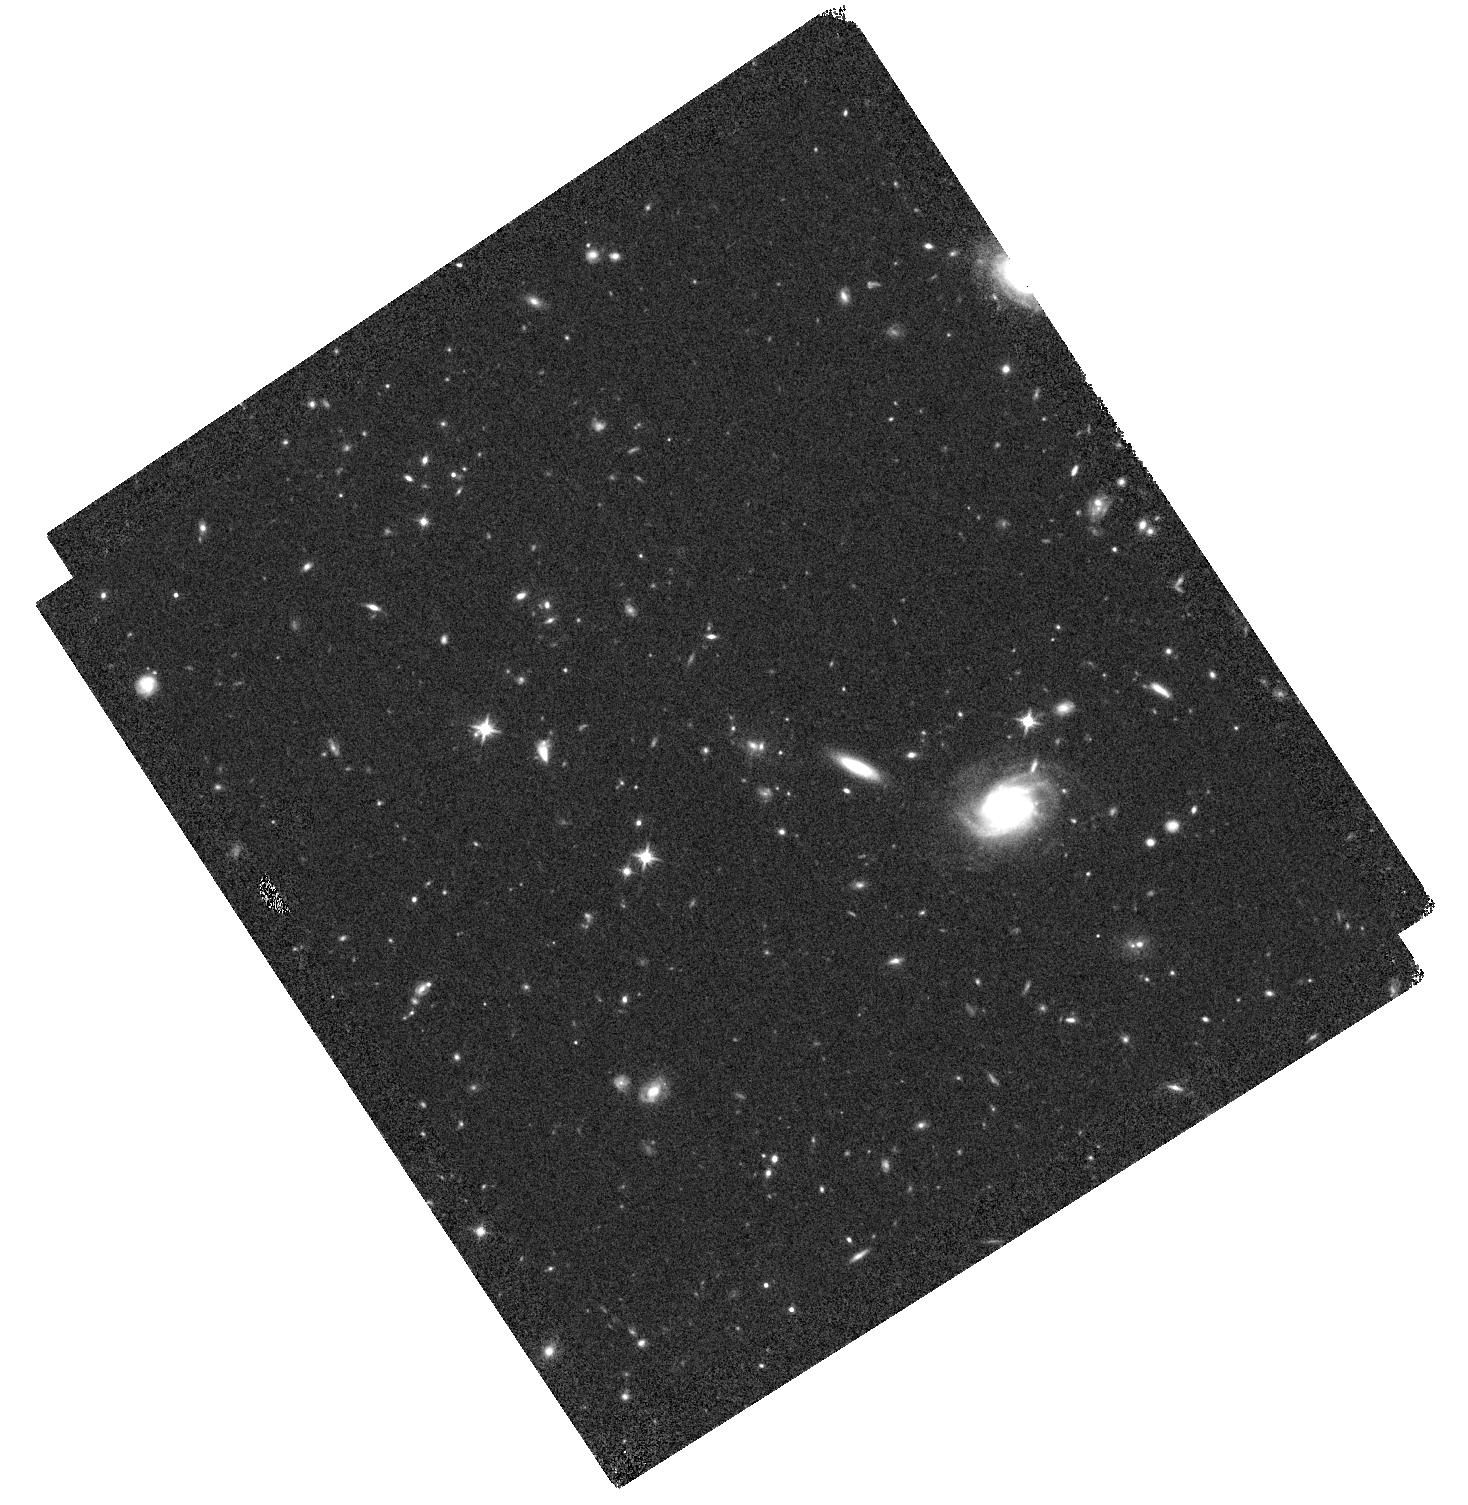
Target: IRC0222A. Instrument: WFC3/IR. Filter: F125W. Exposure: 22 min. Observation ID: hst_12896_04_wfc3_ir_f125w_ic1404

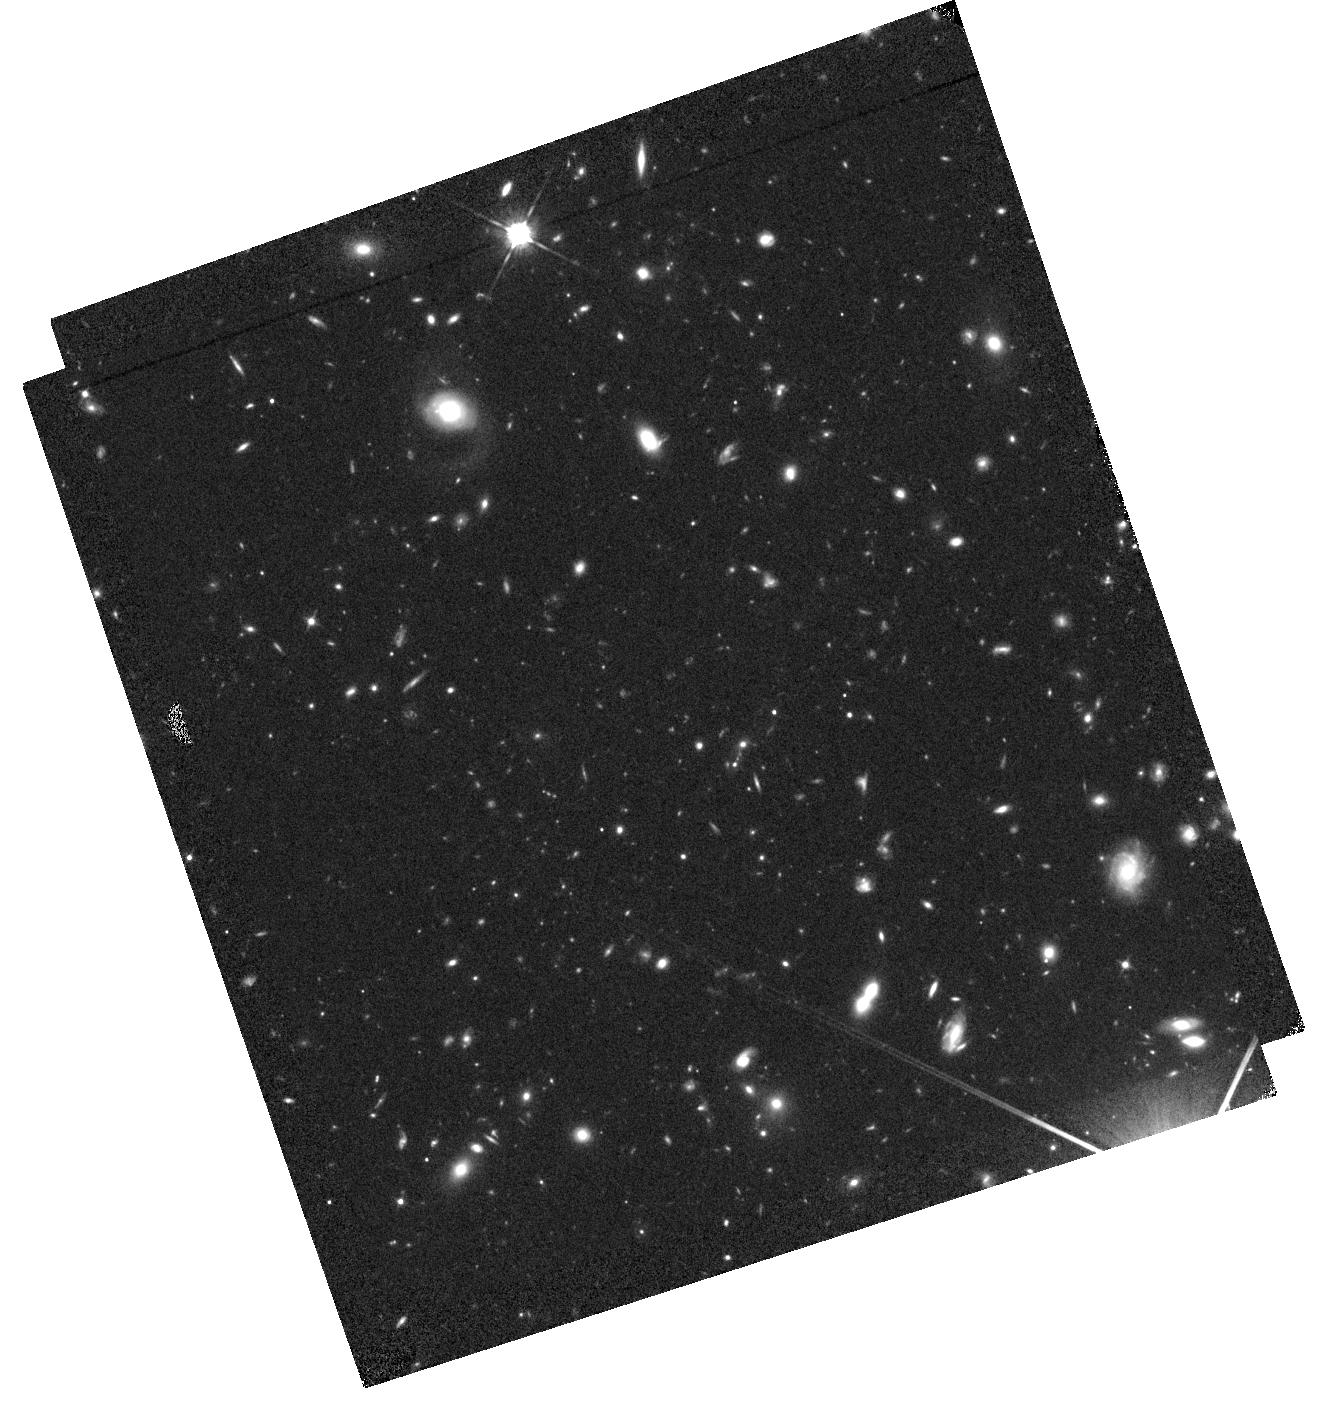
Target: IRC0222B. Instrument: WFC3/IR. Filter: F105W. Exposure: 36 min. Observation ID: hst_12896_11_wfc3_ir_f105w_ic1411

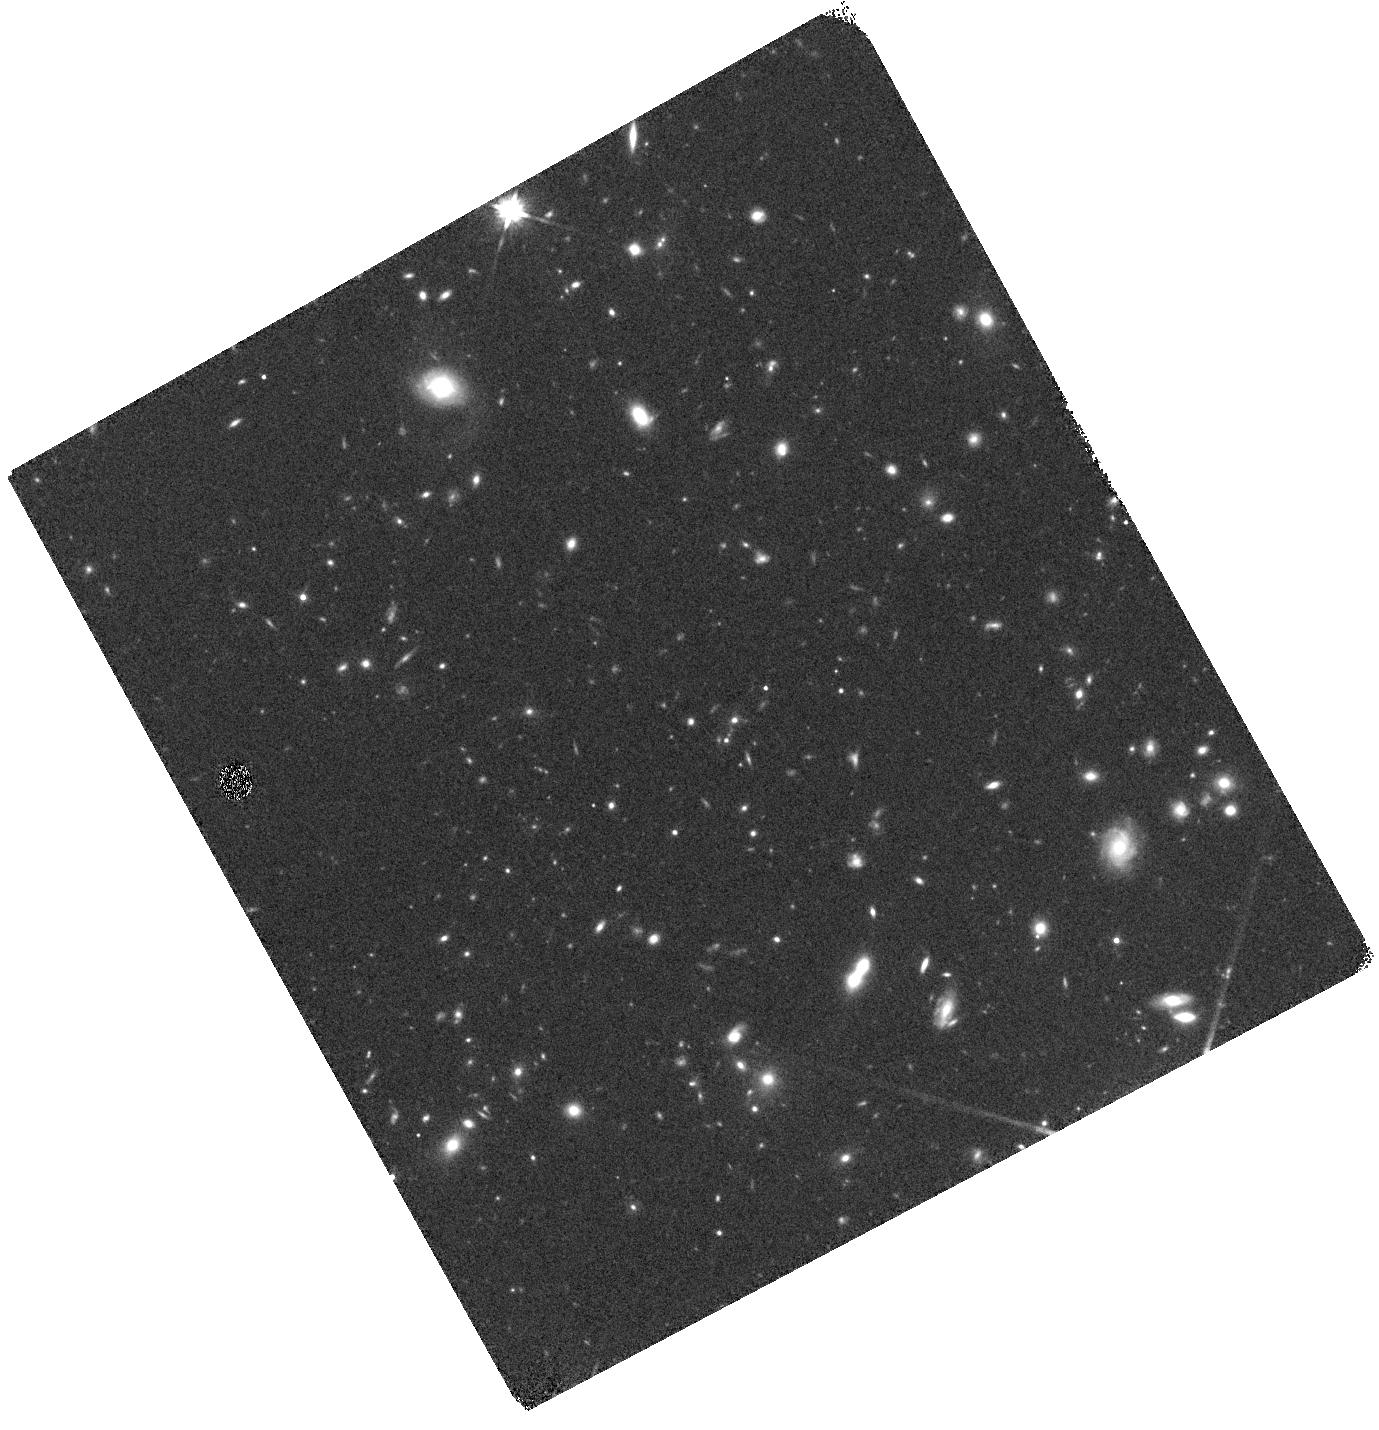
Target: IRC0222B. Instrument: WFC3/IR. Filter: F140W. Exposure: 12 min. Observation ID: hst_12896_10_wfc3_ir_f140w_ic1410

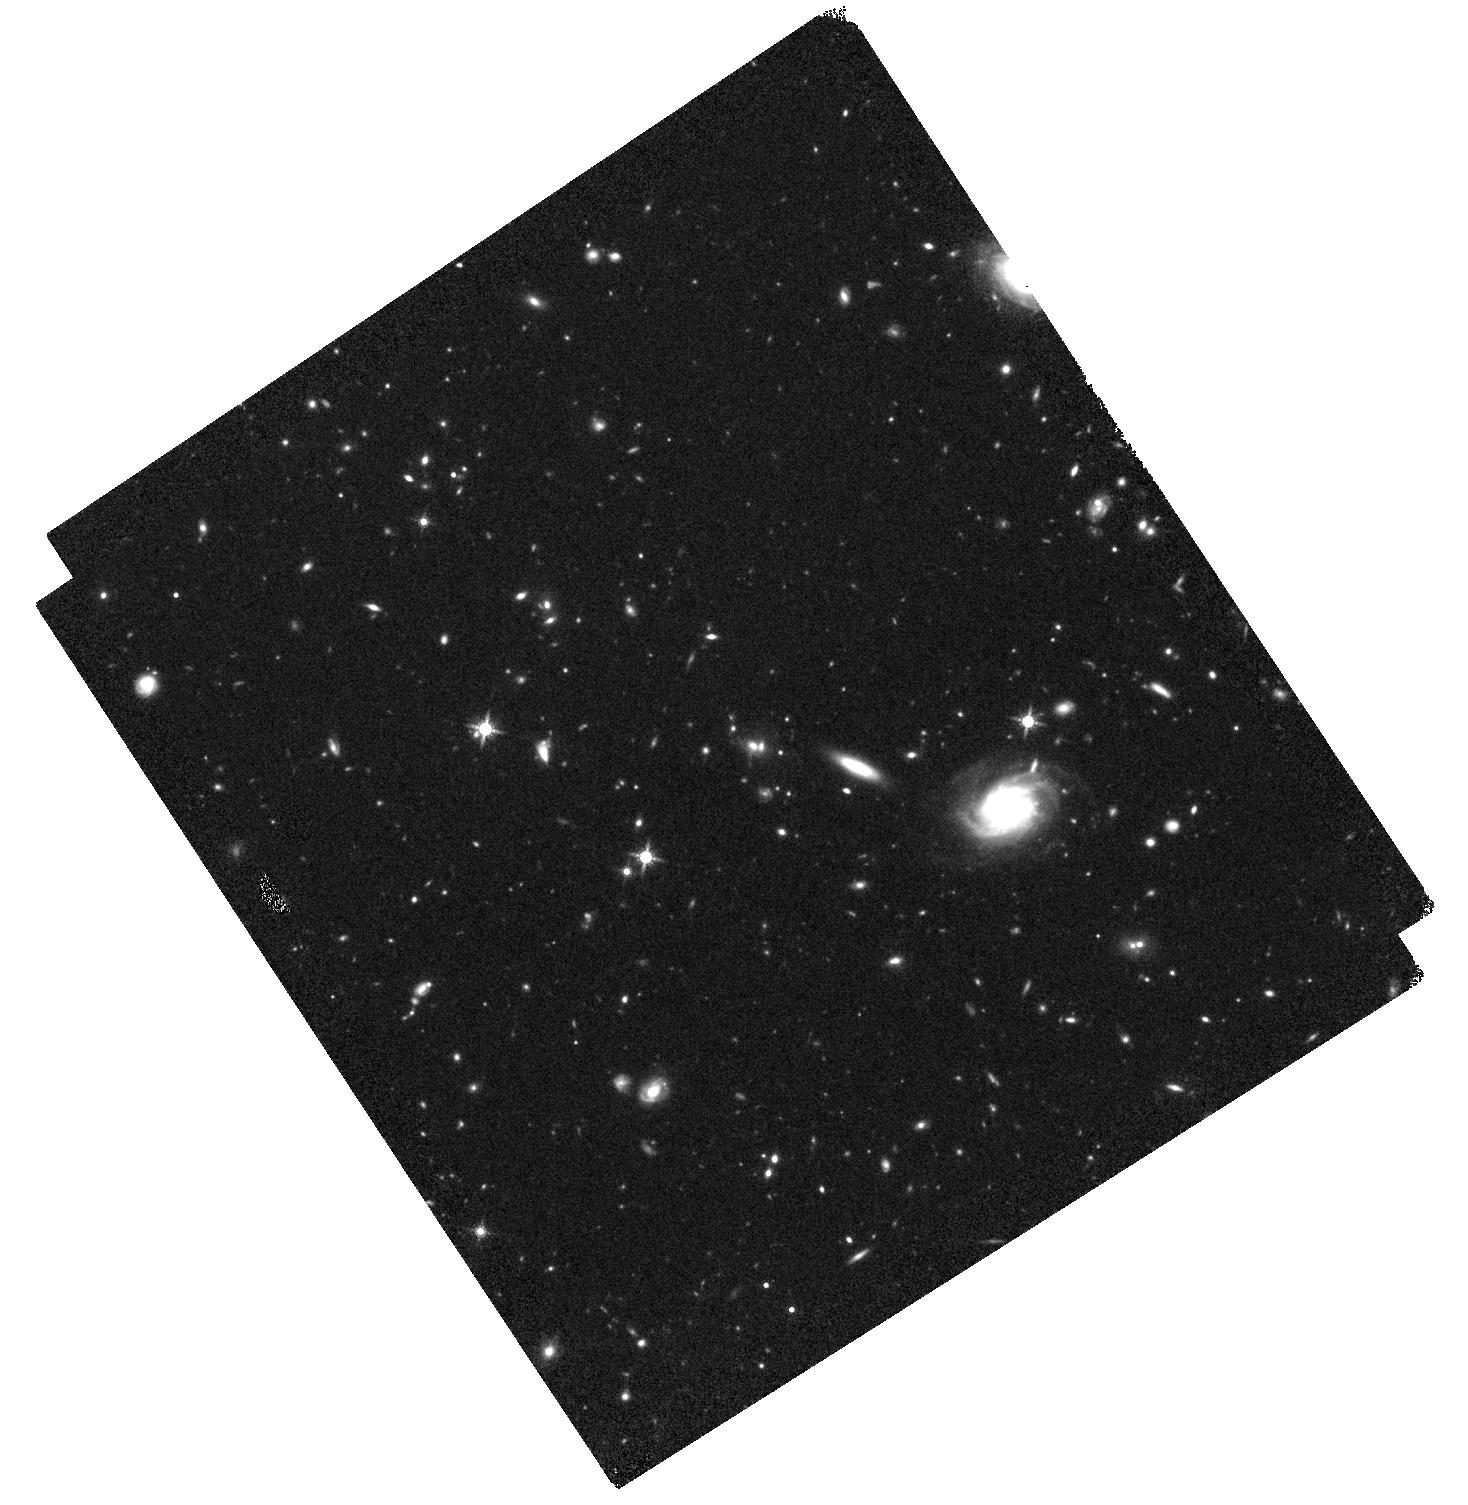
Target: IRC0222A. Instrument: WFC3/IR. Filter: F160W. Exposure: 44 min. Observation ID: hst_12896_04_wfc3_ir_f160w_ic1404

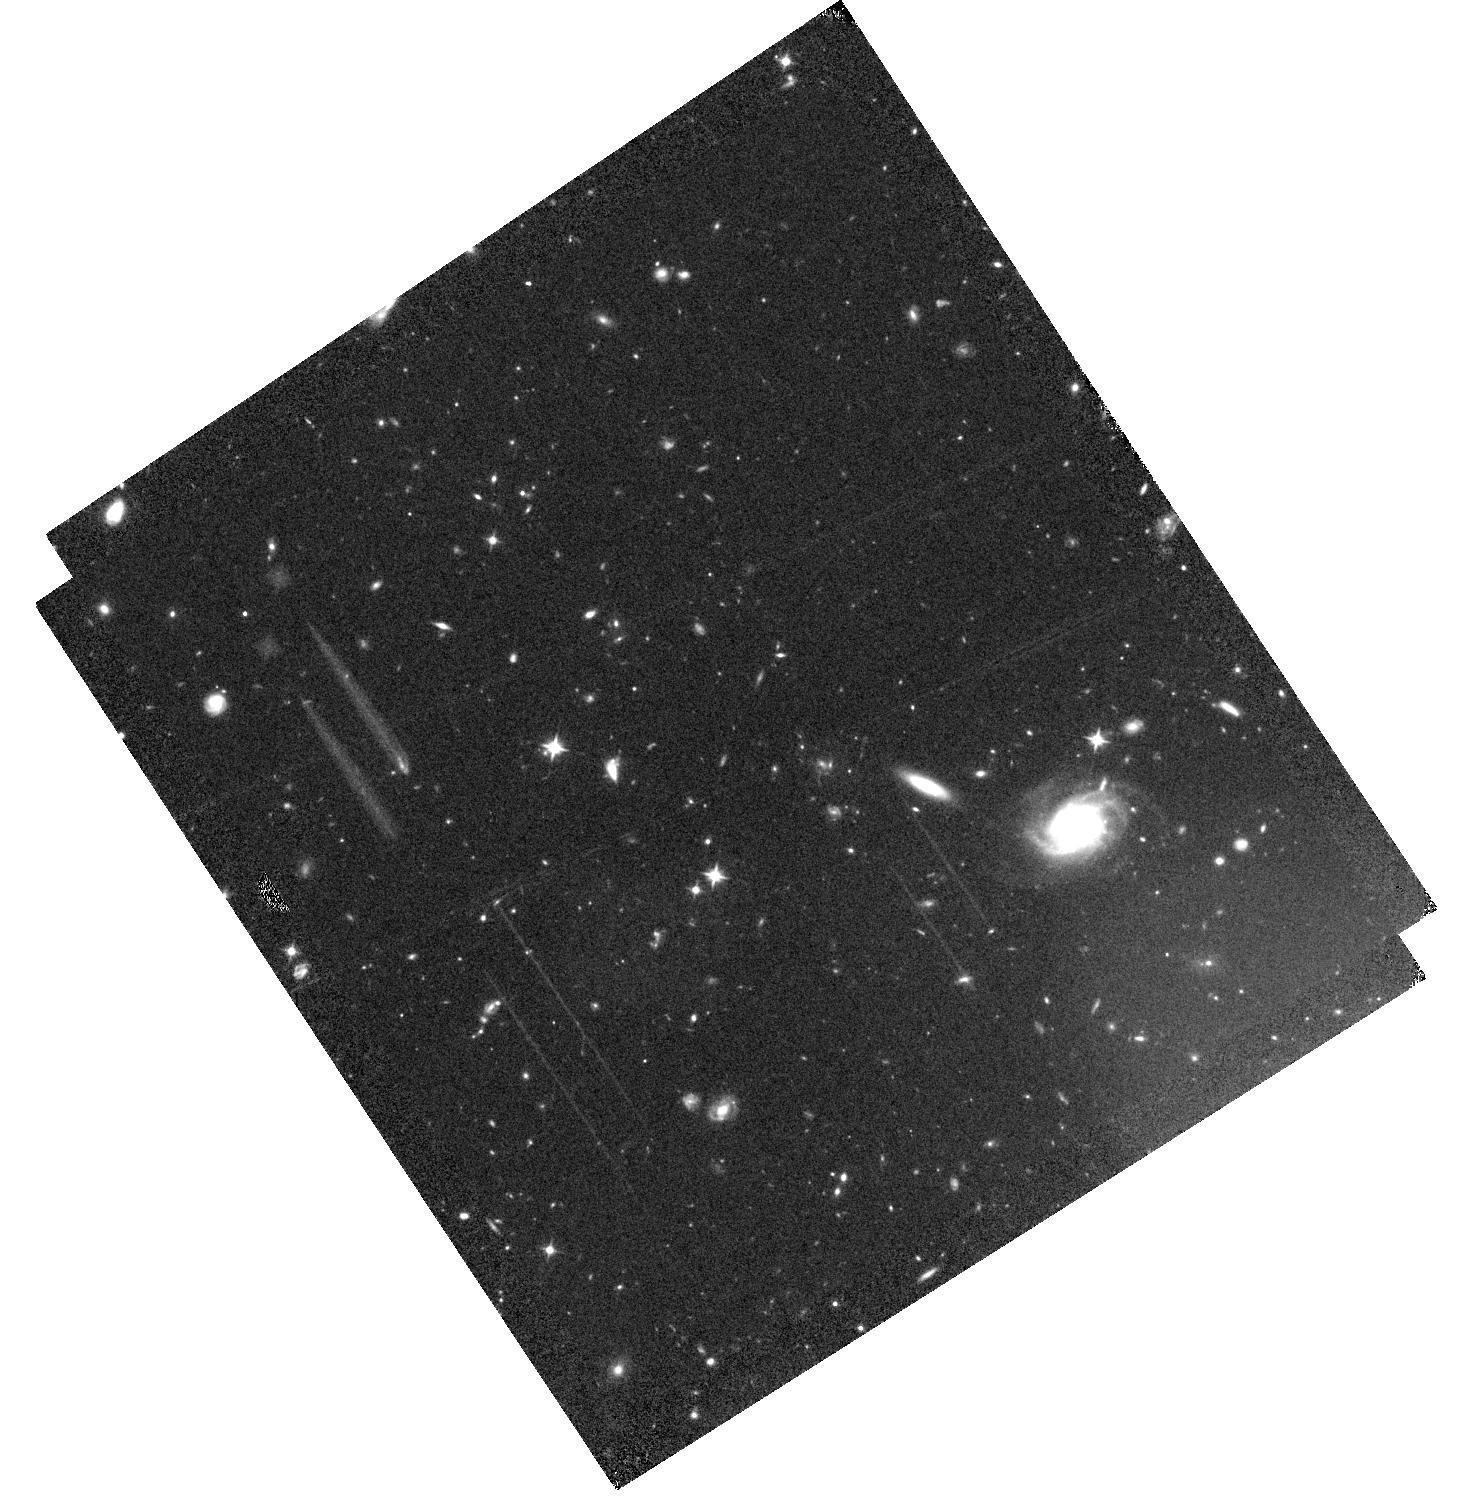
Target: IRC0222A. Instrument: WFC3/IR. Filter: F105W. Exposure: 36 min. Observation ID: hst_12896_03_wfc3_ir_f105w_ic1403

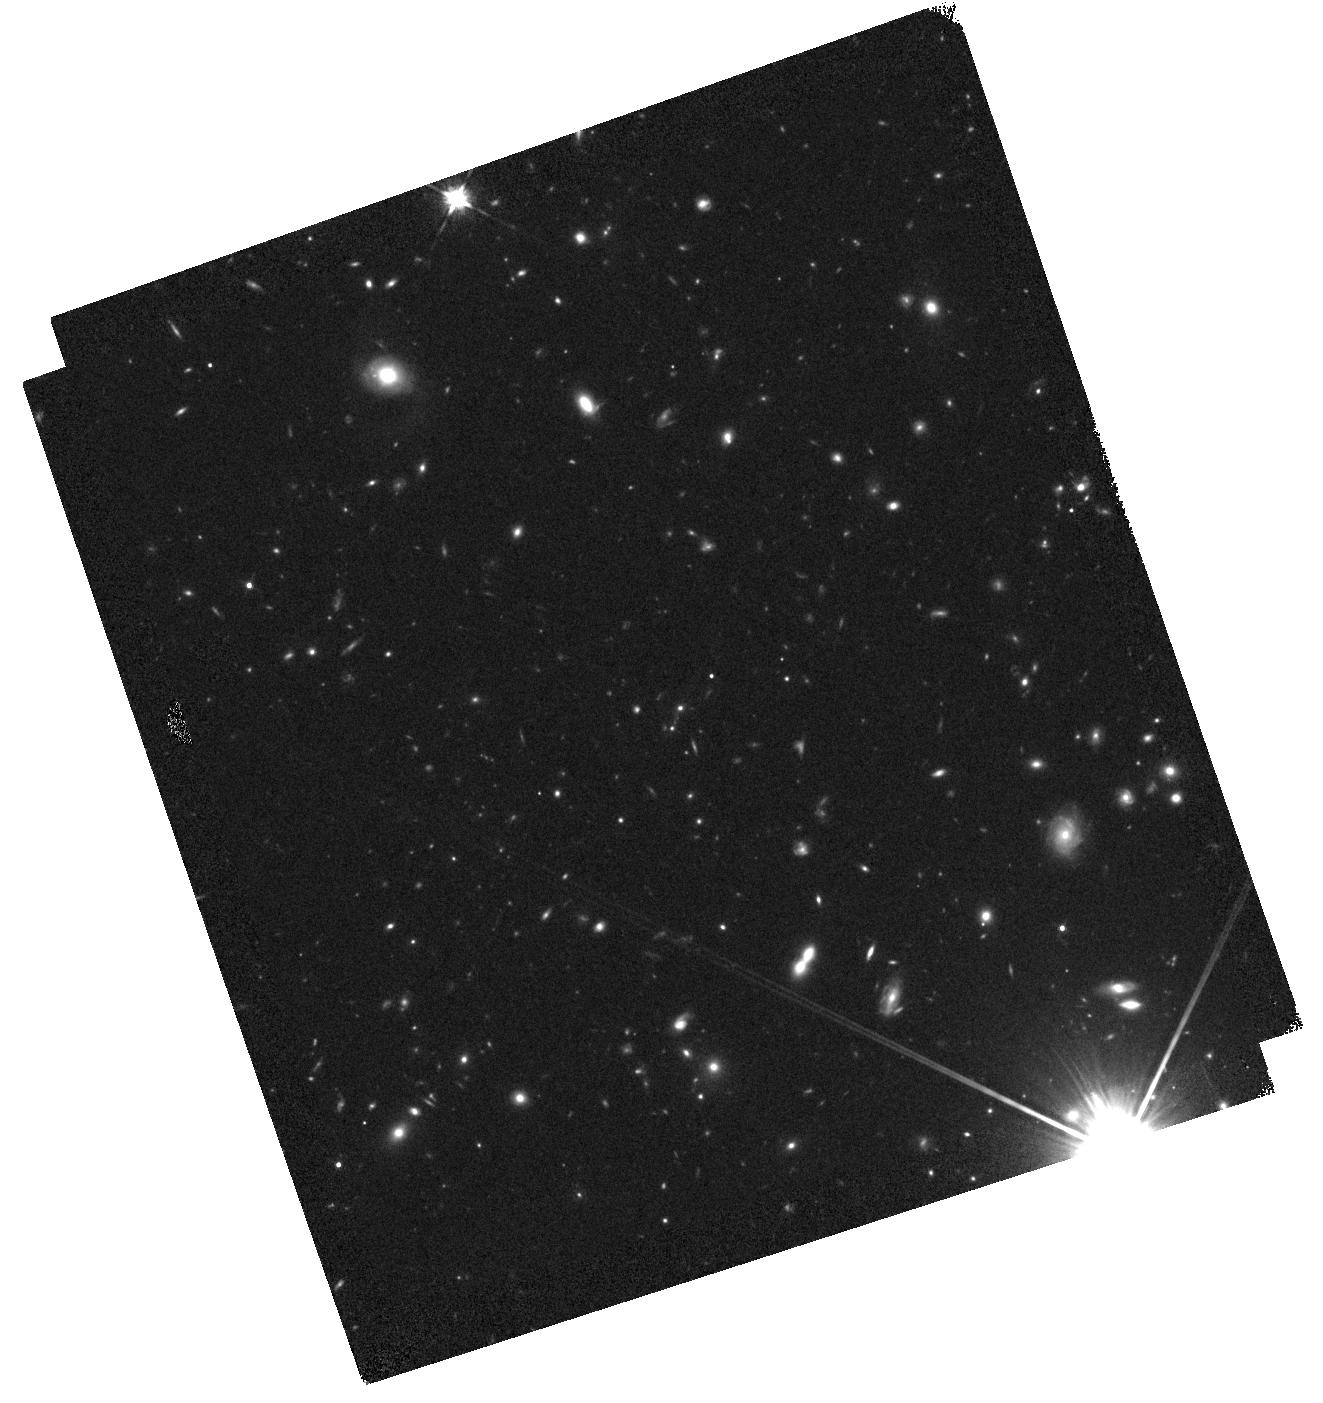
Target: IRC0222B. Instrument: WFC3/IR. Filter: F125W. Exposure: 22 min. Observation ID: hst_12896_12_wfc3_ir_f125w_ic1412

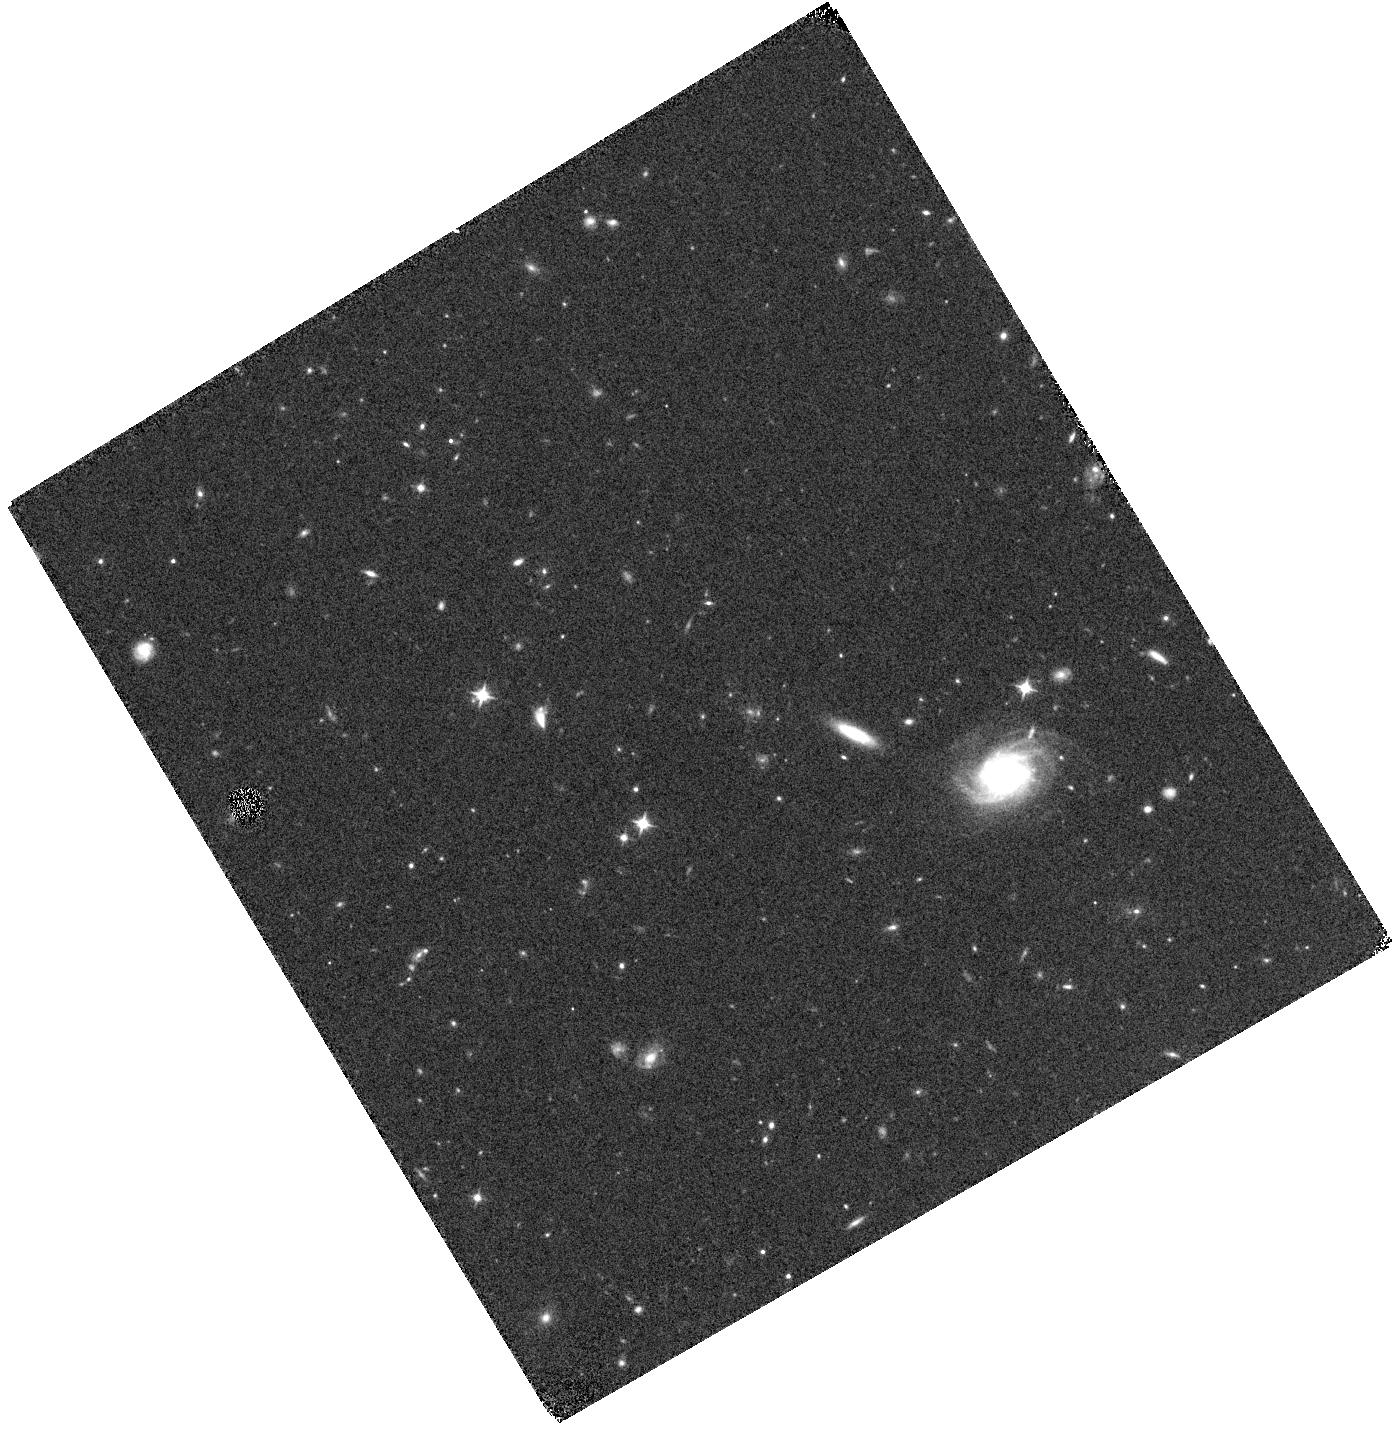
Target: IRC0222A. Instrument: WFC3/IR. Filter: F105W. Exposure: 15 min. Observation ID: hst_12896_13_wfc3_ir_f105w_ic1413

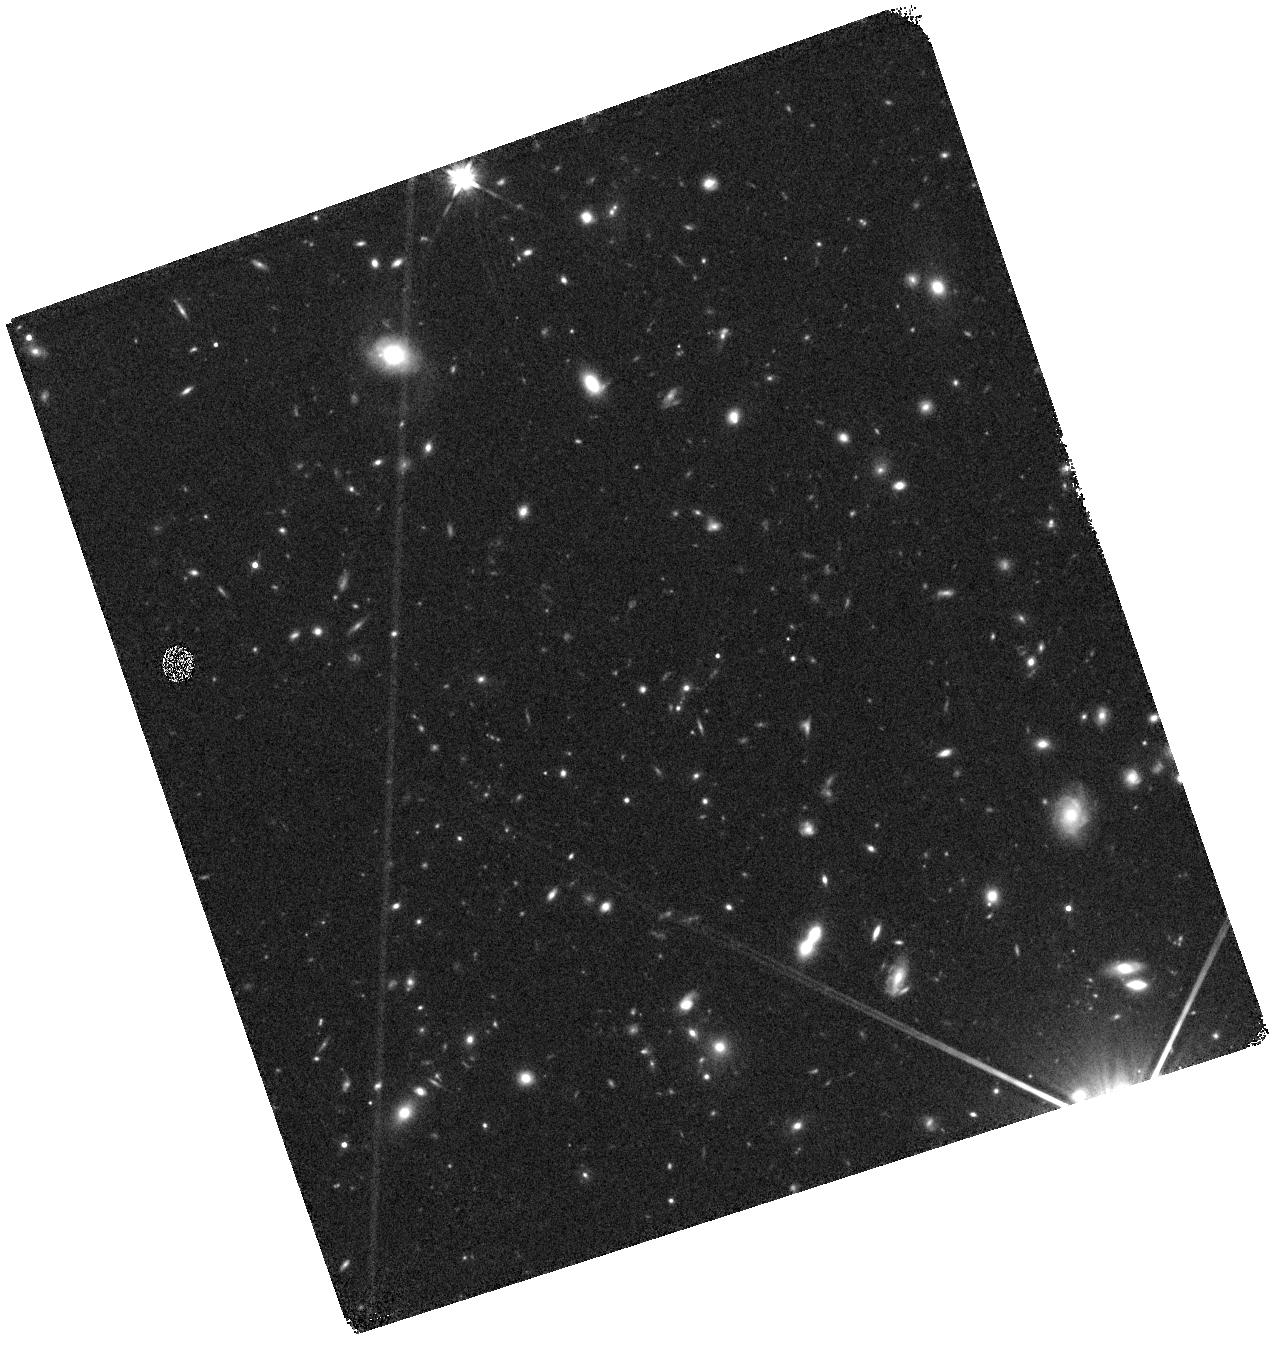
Target: IRC0222B. Instrument: WFC3/IR. Filter: F140W. Exposure: 12 min. Observation ID: hst_12896_05_wfc3_ir_f140w_ic1405

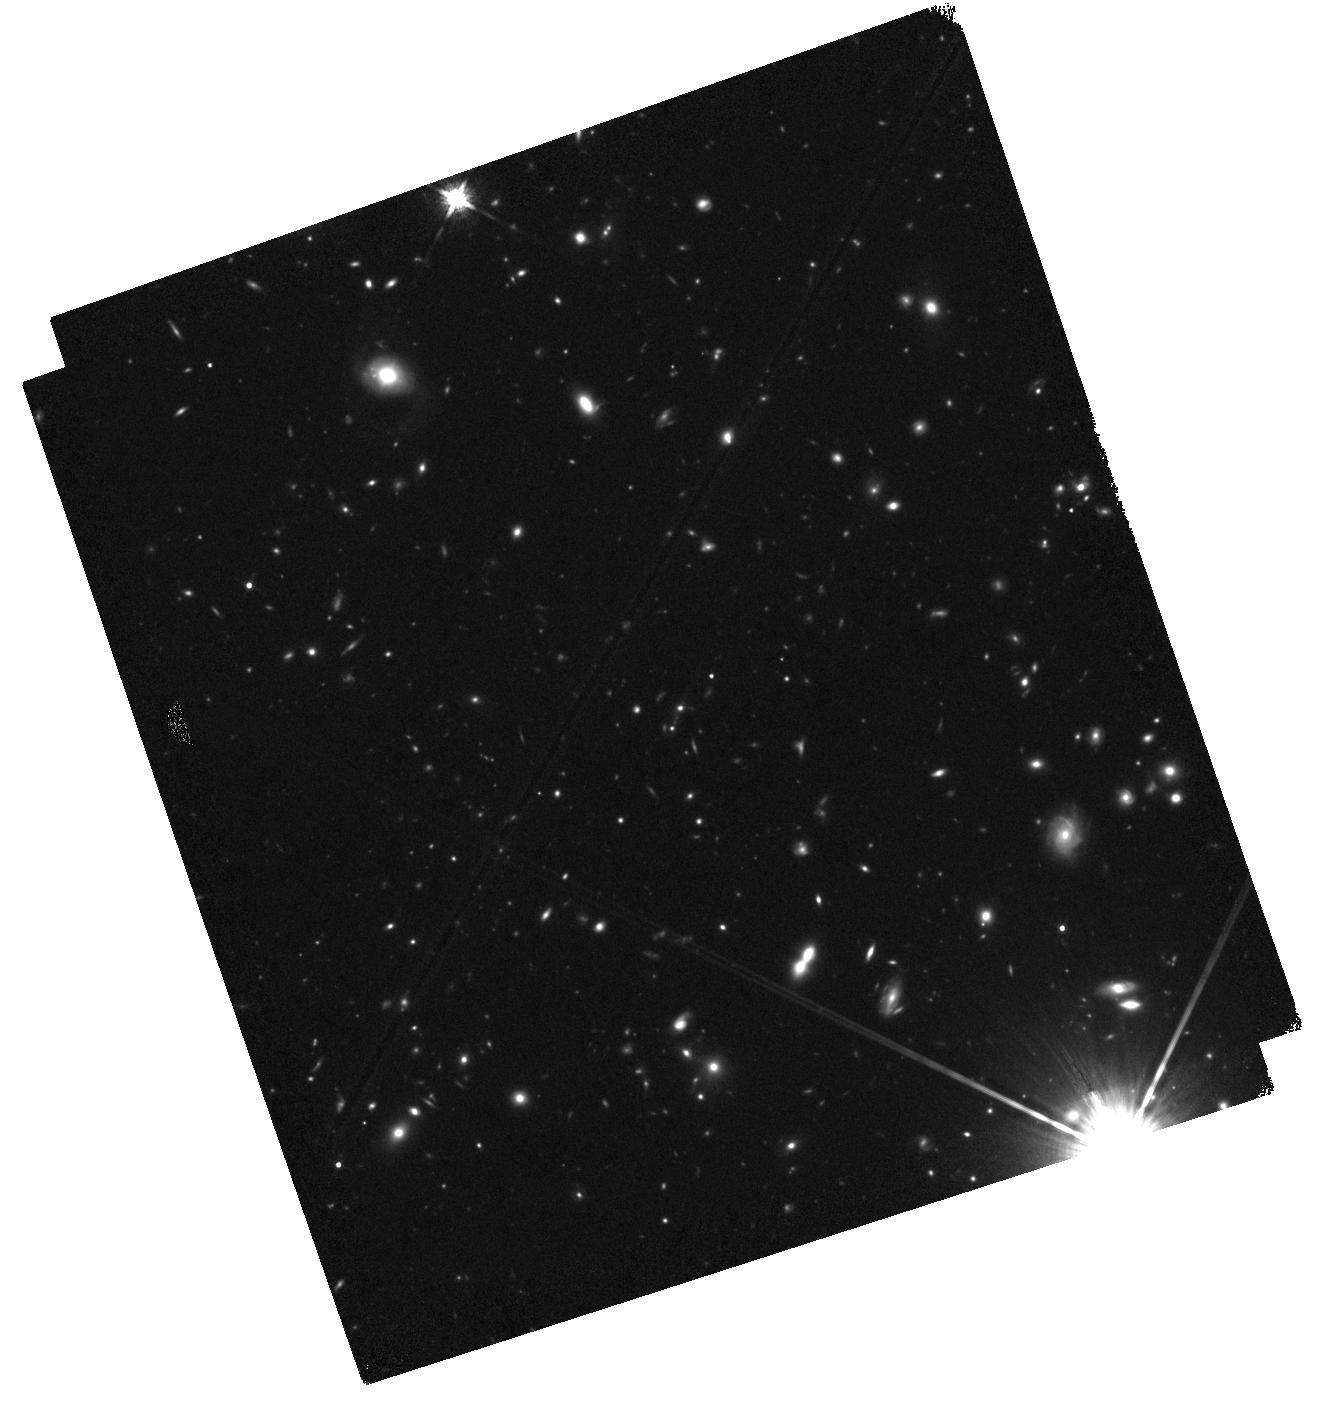
Target: IRC0222B. Instrument: WFC3/IR. Filter: F160W. Exposure: 44 min. Observation ID: hst_12896_12_wfc3_ir_f160w_ic1412

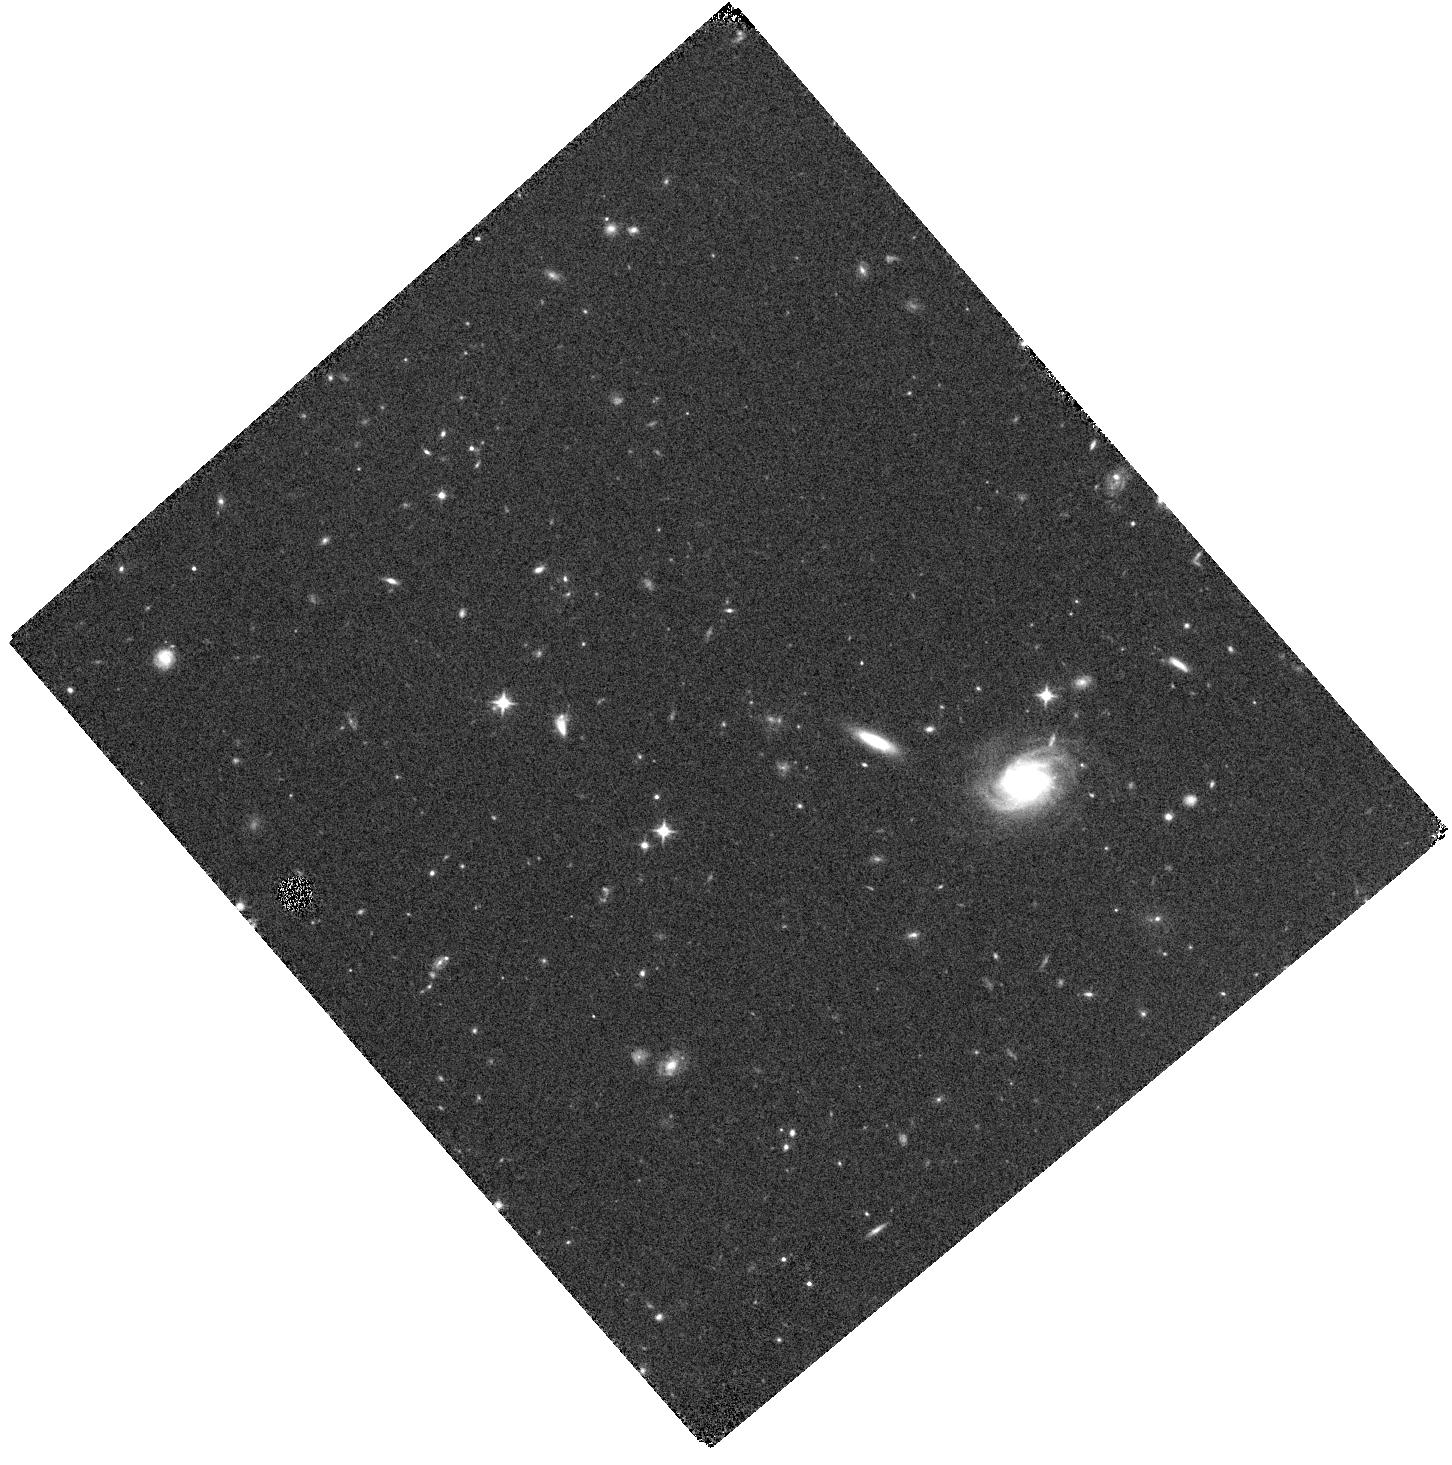
Target: IRC0222A. Instrument: WFC3/IR. Filter: F105W. Exposure: 15 min. Observation ID: hst_12896_09_wfc3_ir_f105w_ic1409

At the Turn of the Tide: WFC3/IR Imaging and Spectroscopy of Two Galaxy Clusters at z~2 (PI: Tran, Kim-Vy)

We propose WFC3/IR imaging and grism spectroscopy of two newly discovered galaxy clusters at z~2, both of which are independently identified using Spitzer/IRAC colors and accurate photometric redshifts from medium-band near-infrared filters. Only with WFC/IR can we obtain the ~hundreds of spectra needed to separate both active and quiescent cluster galaxies from the field. We will combine the grism spectroscopy with our multi-wavelength data to measure redshifts for ~30 massive members and push down the luminosity function to L~0.3L* with an accuracy of sigma(z)/(1+z)=0.0034. The spectra also provide D4000 to measure stellar ages and oxygen emission to track star formation. The WFC3/IR imaging provides resolution of ~2 kpc to measure the physical properties of individual members and classify fainter members and their companions to H(160)~25.5. We will combine these WFC3/IR observations with public CANDELS and 3D-HST datasets of field galaxies to: (1) Compare the morphologies, sizes, stellar masses, luminosities, color maps, and star formation histories of cluster galaxies at z~2 to well-studied relations at lower redshift to determine how cluster galaxies evolve; (2) Compare to the field at z~2 to test for accelerated evolution in the clusters; (3) Measure the minor/major merger fraction to determine if cluster galaxies grow by accretion or in-situ star formation; and (4) Determine why cluster galaxies stop forming stars, i.e. via "mass-quenching" or "environment-quenching". We will effectively double our cluster sample at this pivotal epoch when members are transitioning from intensely star-forming systems to the passive galaxies that dominate local clusters.